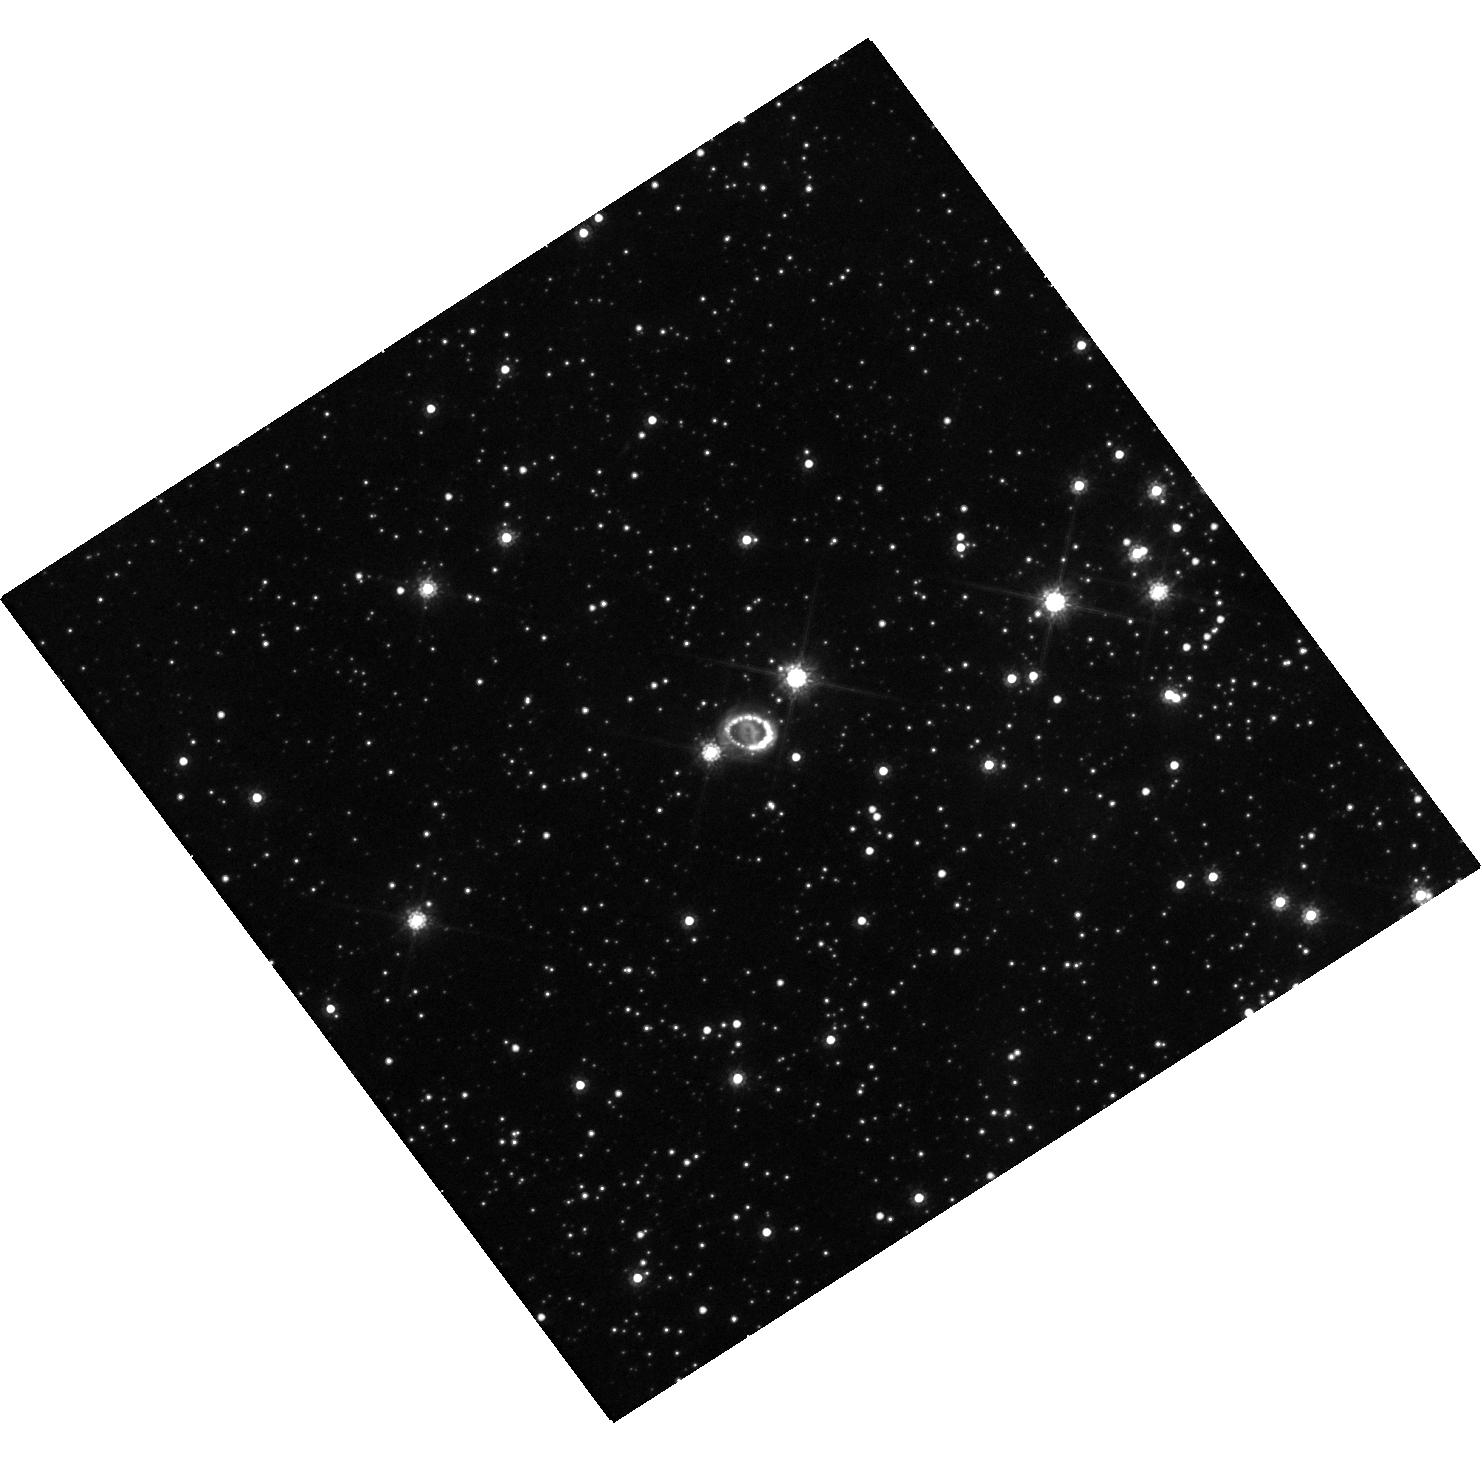
Target: SN-1987A. Instrument: WFC3/UVIS. Filter: F814W. Exposure: 18 min. Observation ID: hst_16789_01_wfc3_uvis_f814w_iemk01

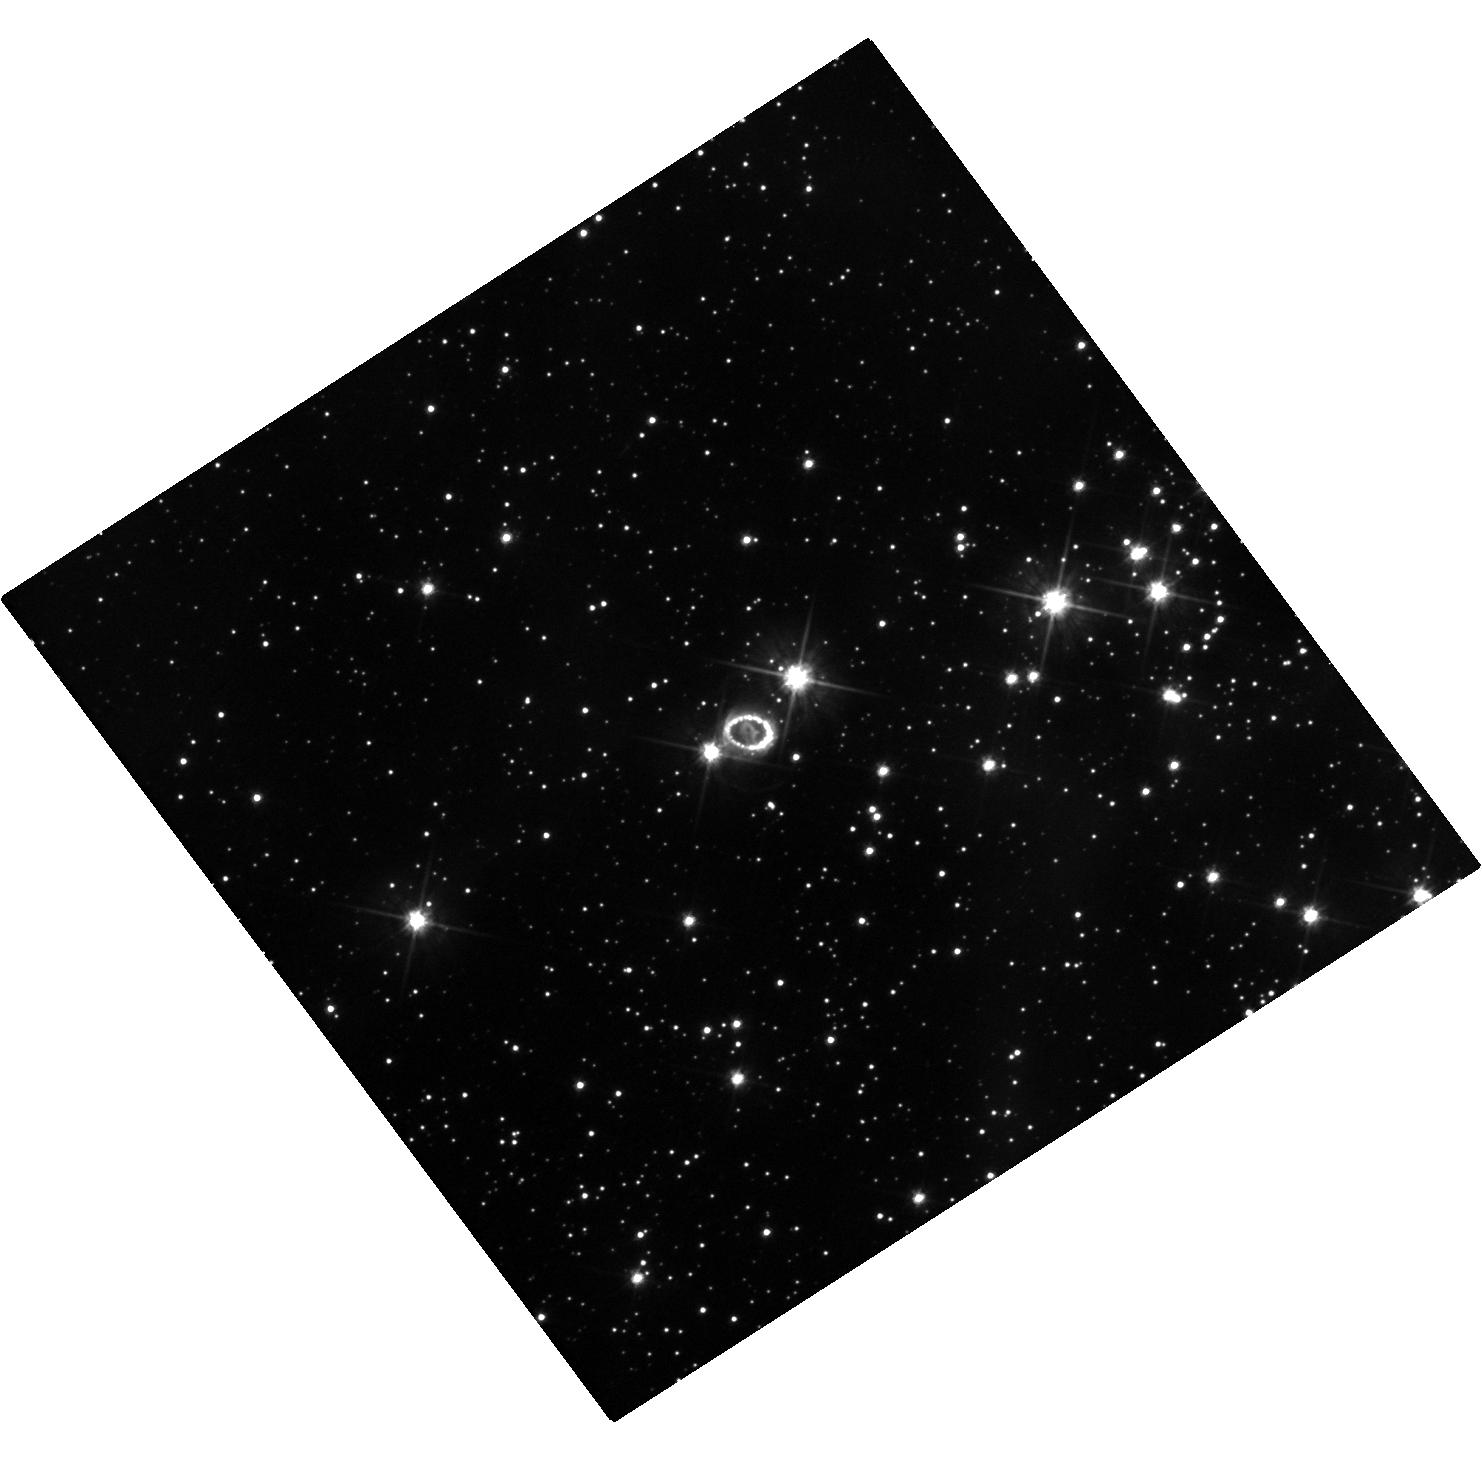
Target: SN-1987A. Instrument: WFC3/UVIS. Filter: F555W. Exposure: 18 min. Observation ID: hst_16789_01_wfc3_uvis_f555w_iemk01

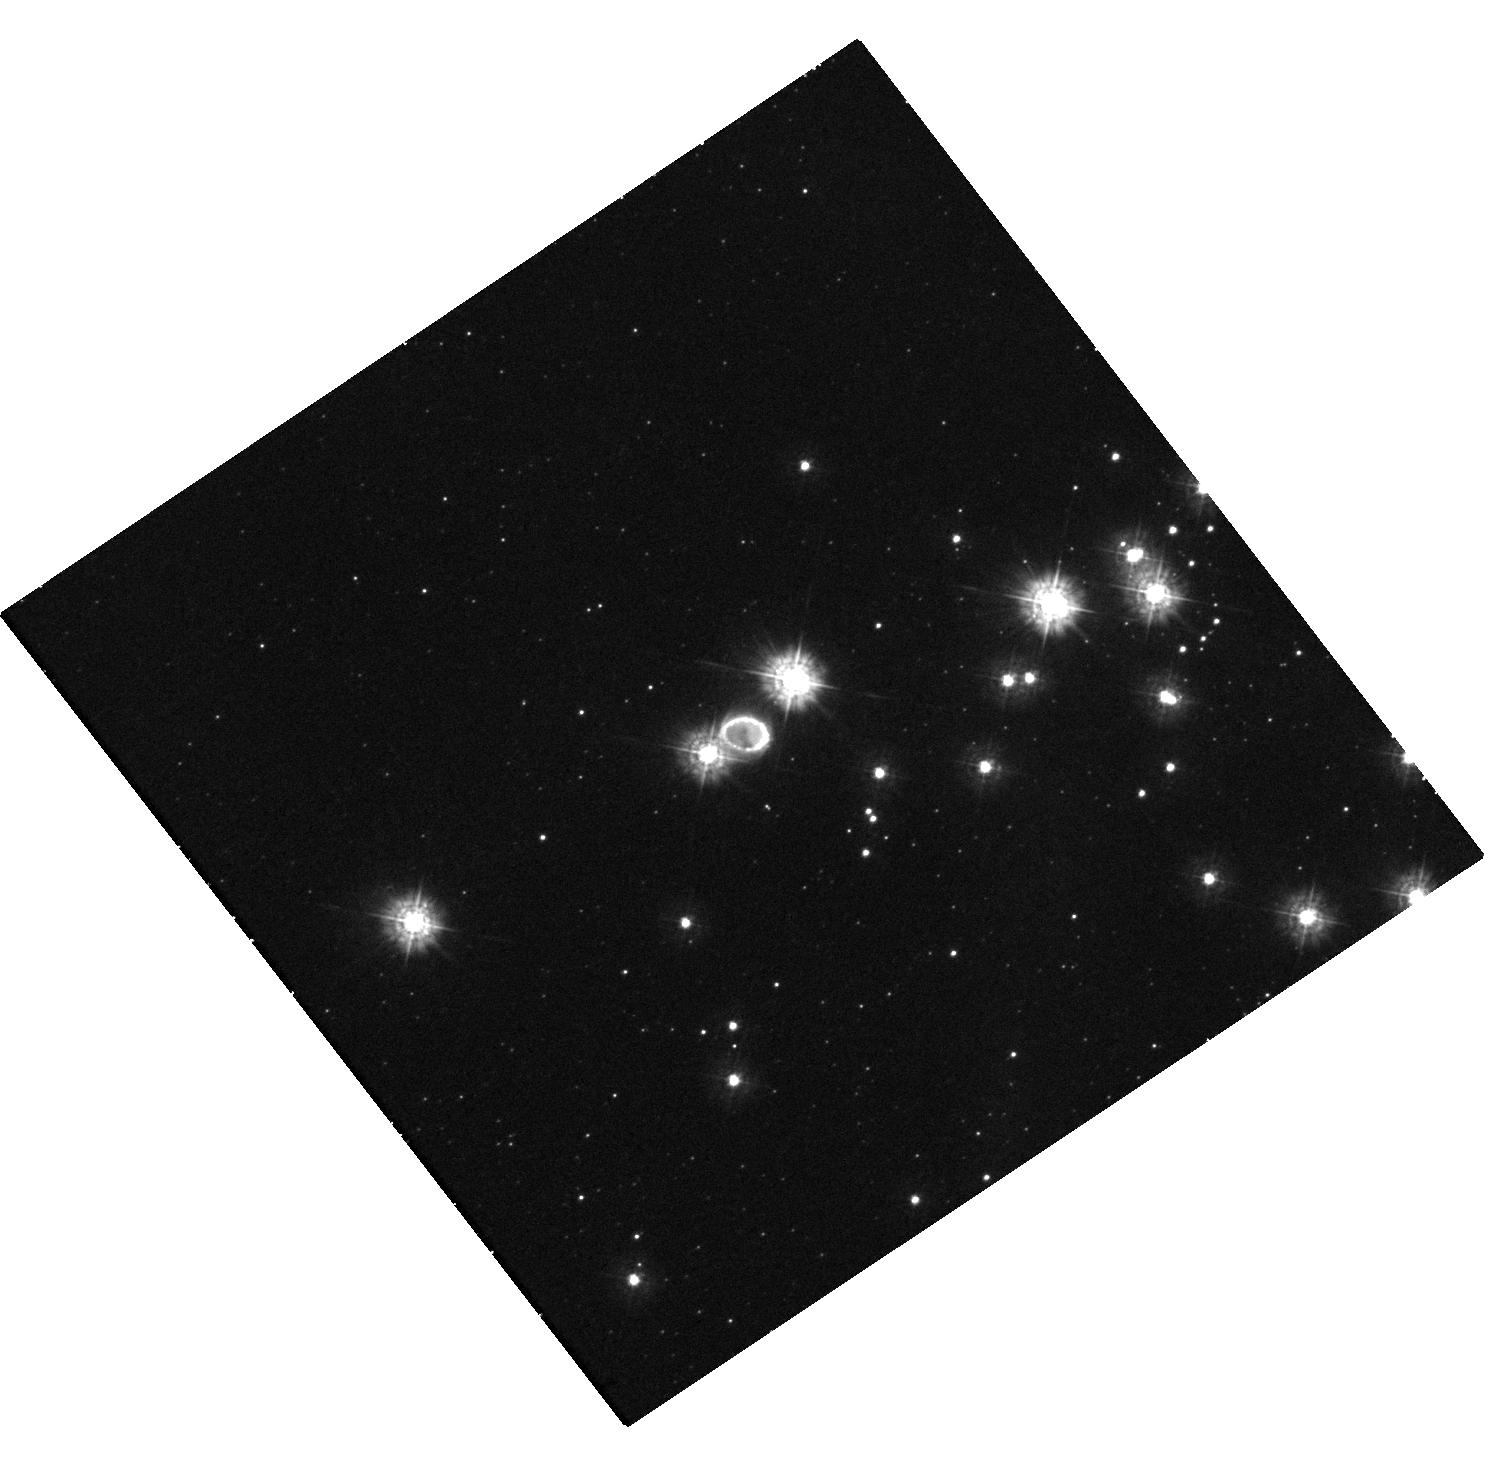
Target: SN-1987A. Instrument: WFC3/UVIS. Filter: F275W. Exposure: 47 min. Observation ID: hst_16789_03_wfc3_uvis_f275w_iemk03

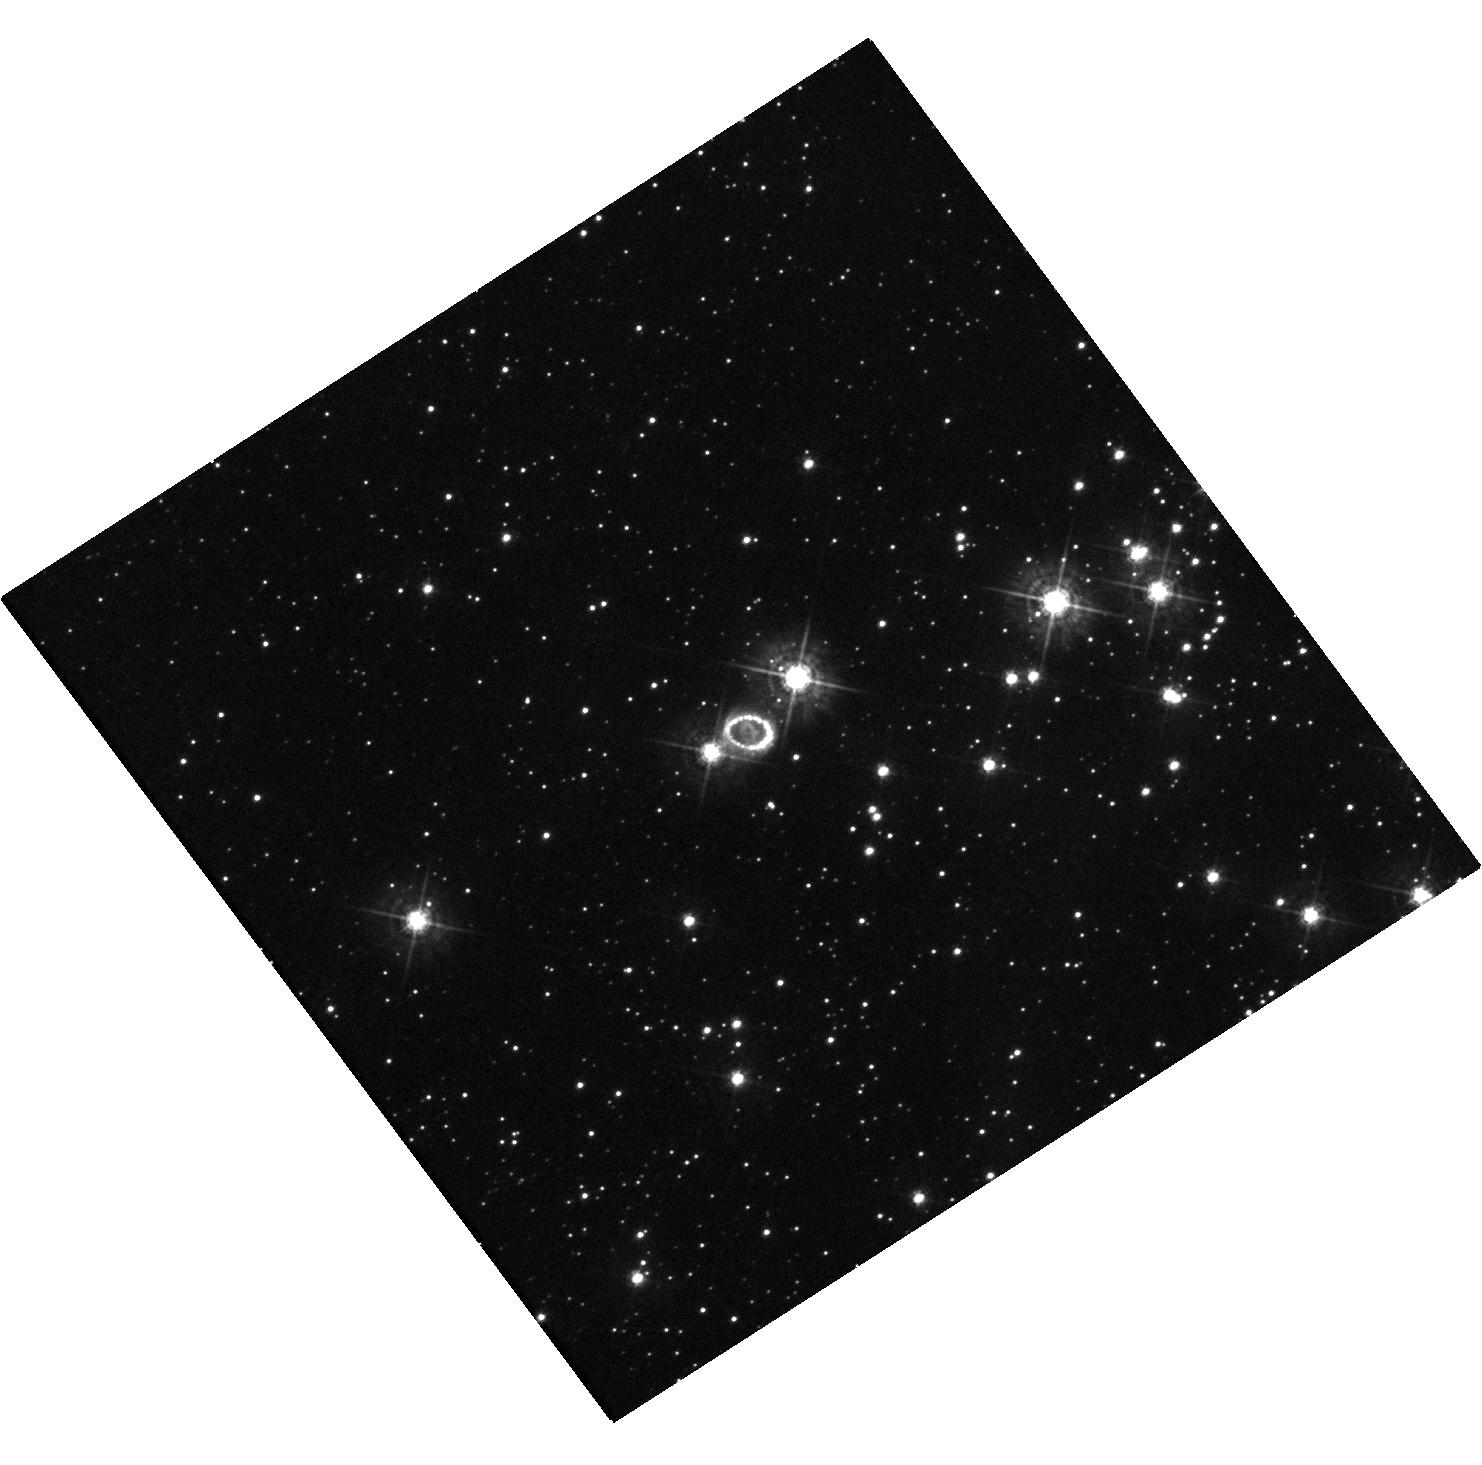
Target: SN-1987A. Instrument: WFC3/UVIS. Filter: F438W. Exposure: 20 min. Observation ID: hst_16789_01_wfc3_uvis_f438w_iemk01

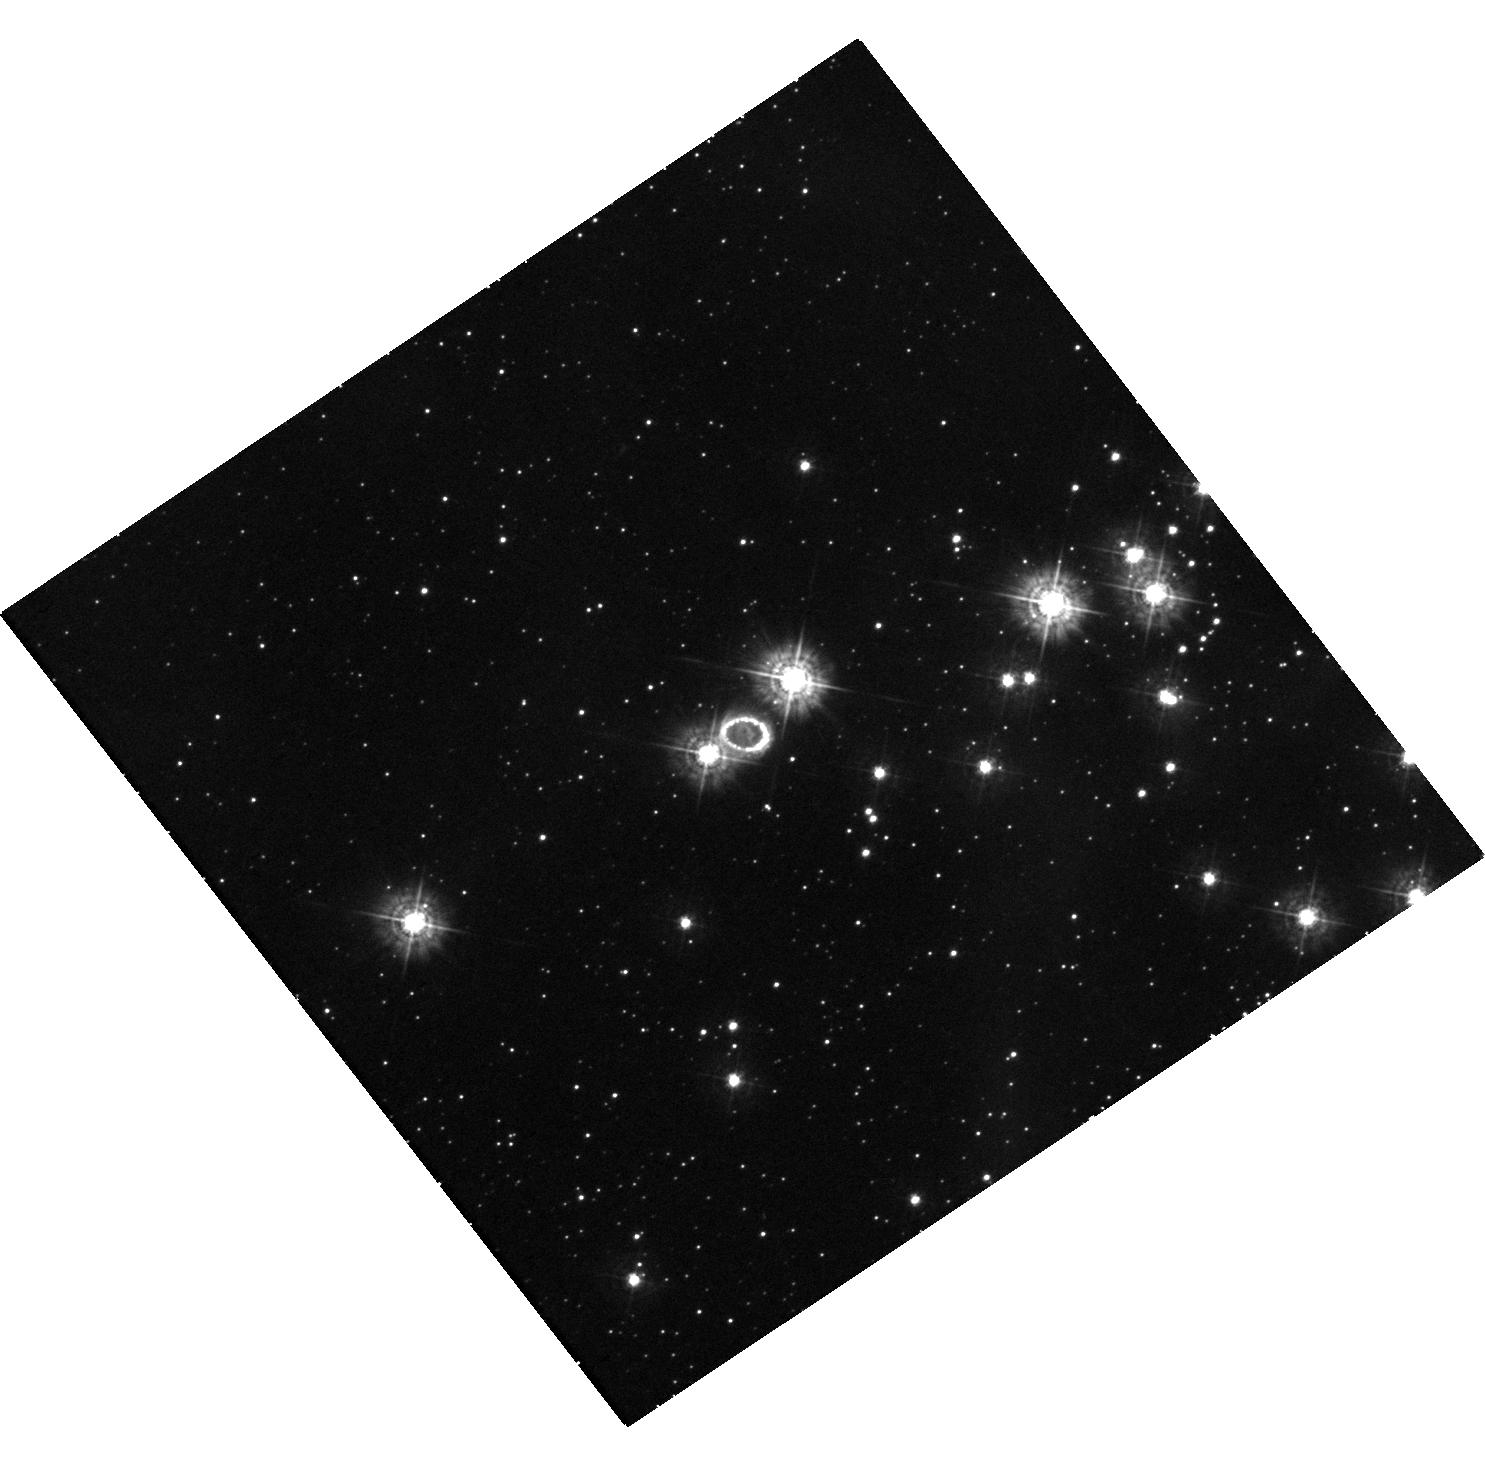
Target: SN-1987A. Instrument: WFC3/UVIS. Filter: F336W. Exposure: 43 min. Observation ID: hst_16789_03_wfc3_uvis_f336w_iemk03

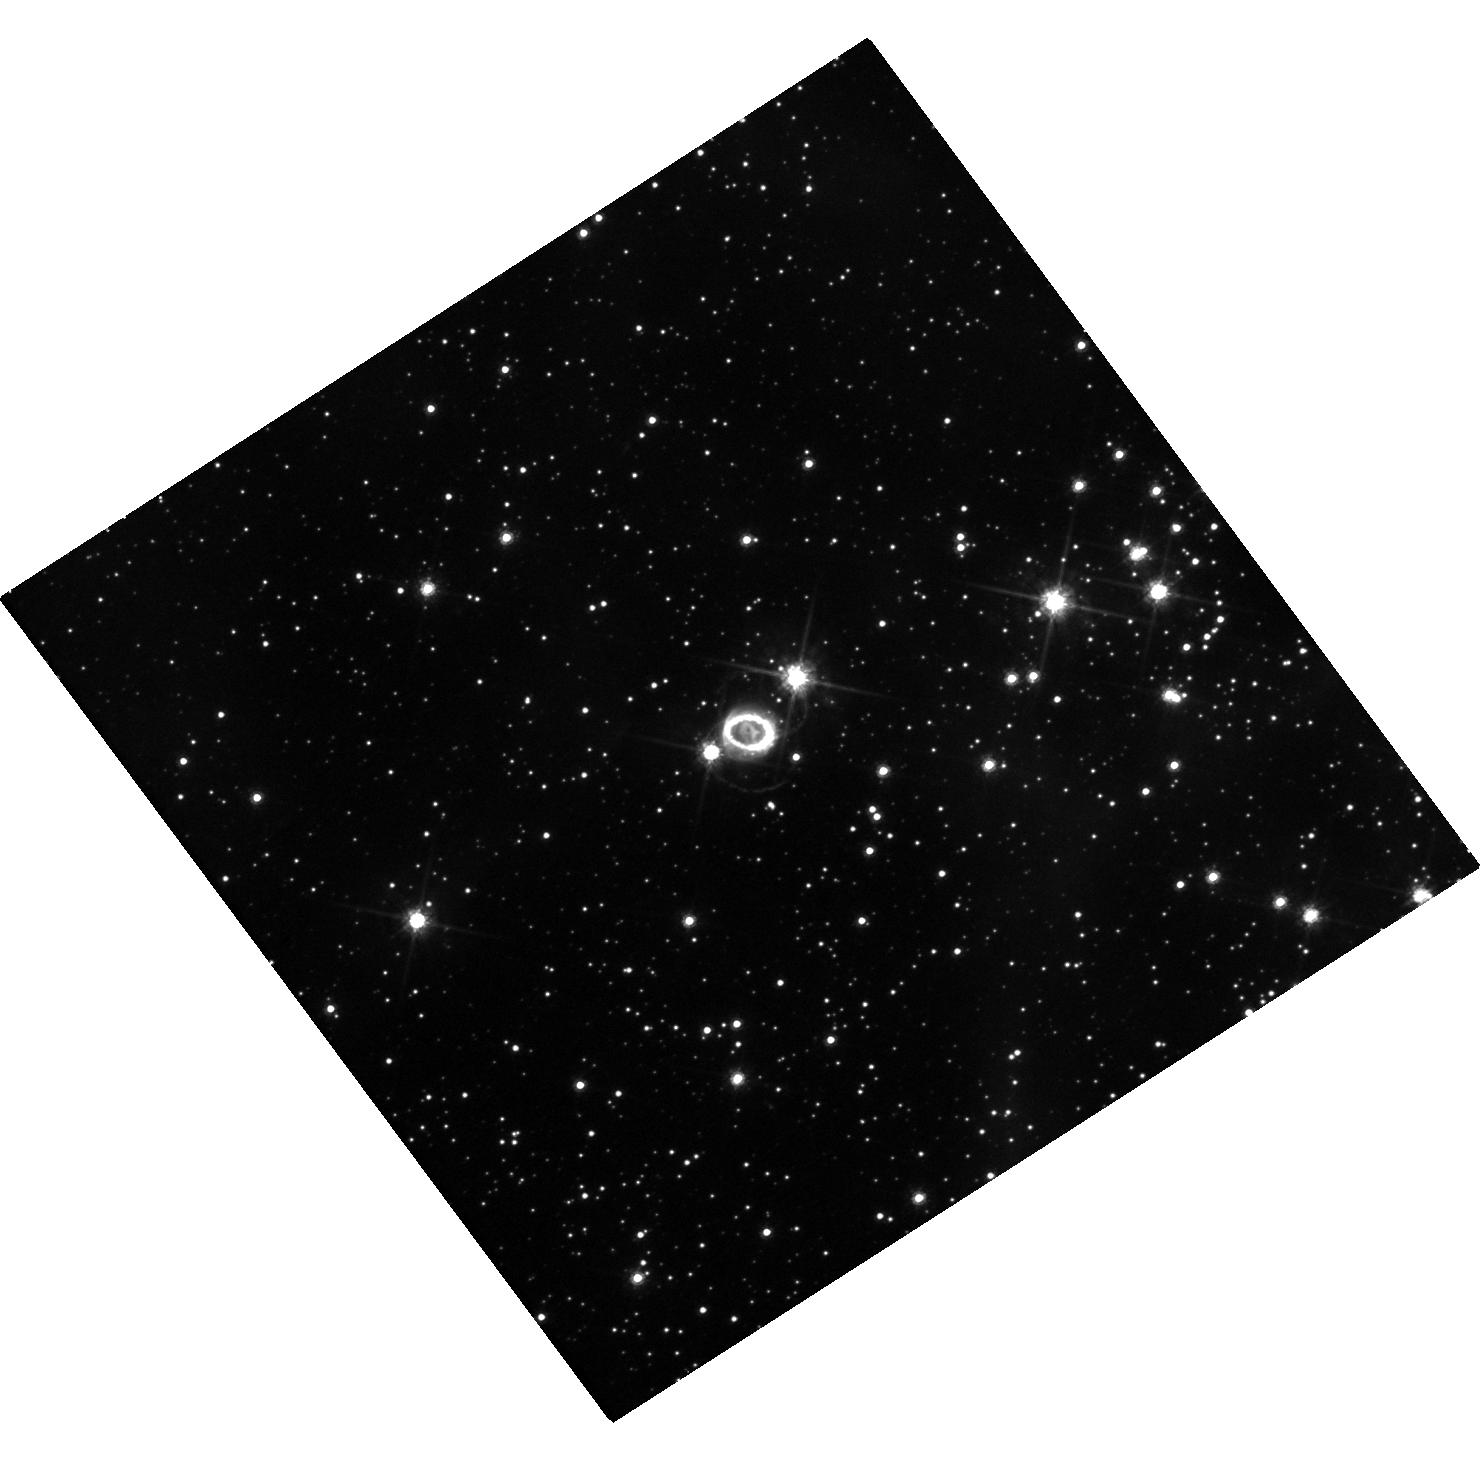
Target: SN-1987A. Instrument: WFC3/UVIS. Filter: F625W. Exposure: 18 min. Observation ID: hst_16789_01_wfc3_uvis_f625w_iemk01

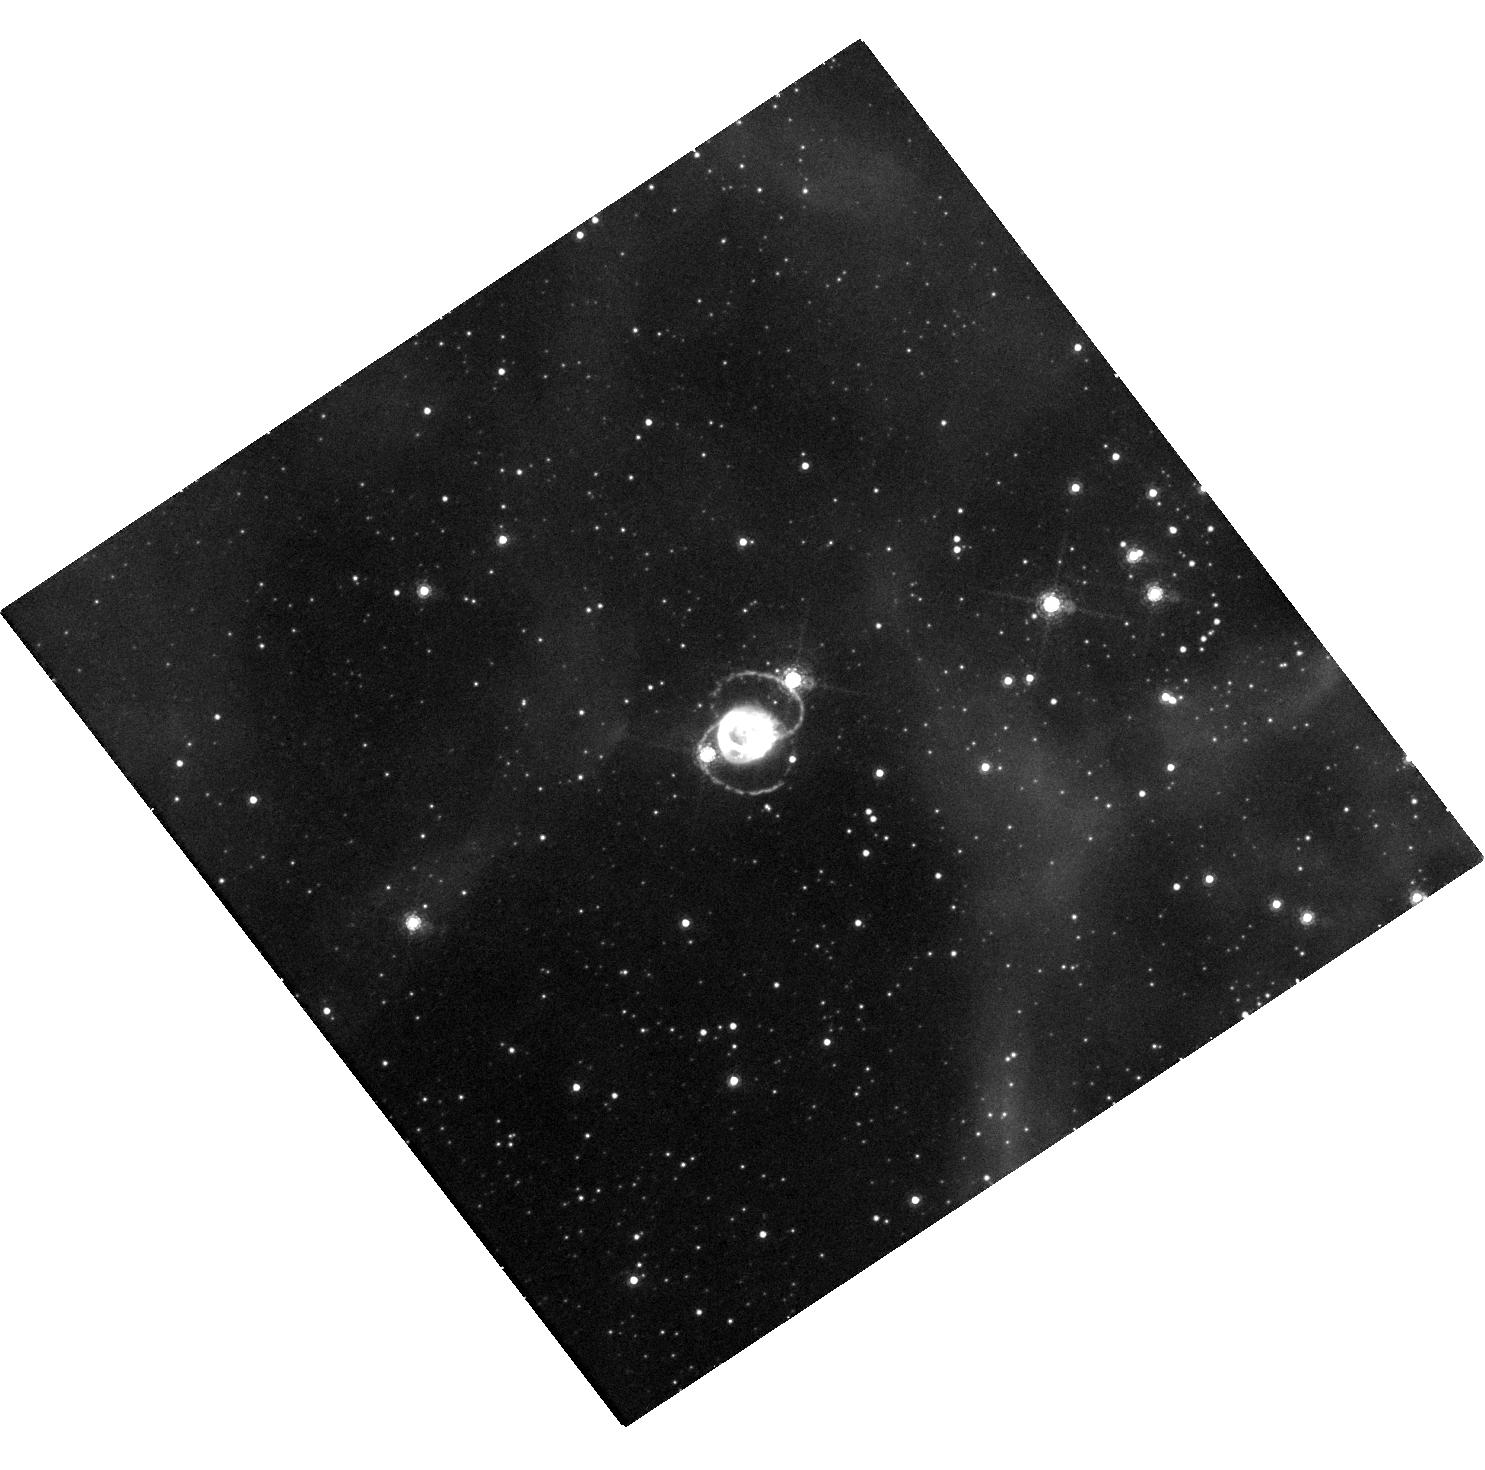
Target: SN-1987A. Instrument: WFC3/UVIS. Filter: F657N. Exposure: 43 min. Observation ID: hst_16789_02_wfc3_uvis_f657n_iemk02

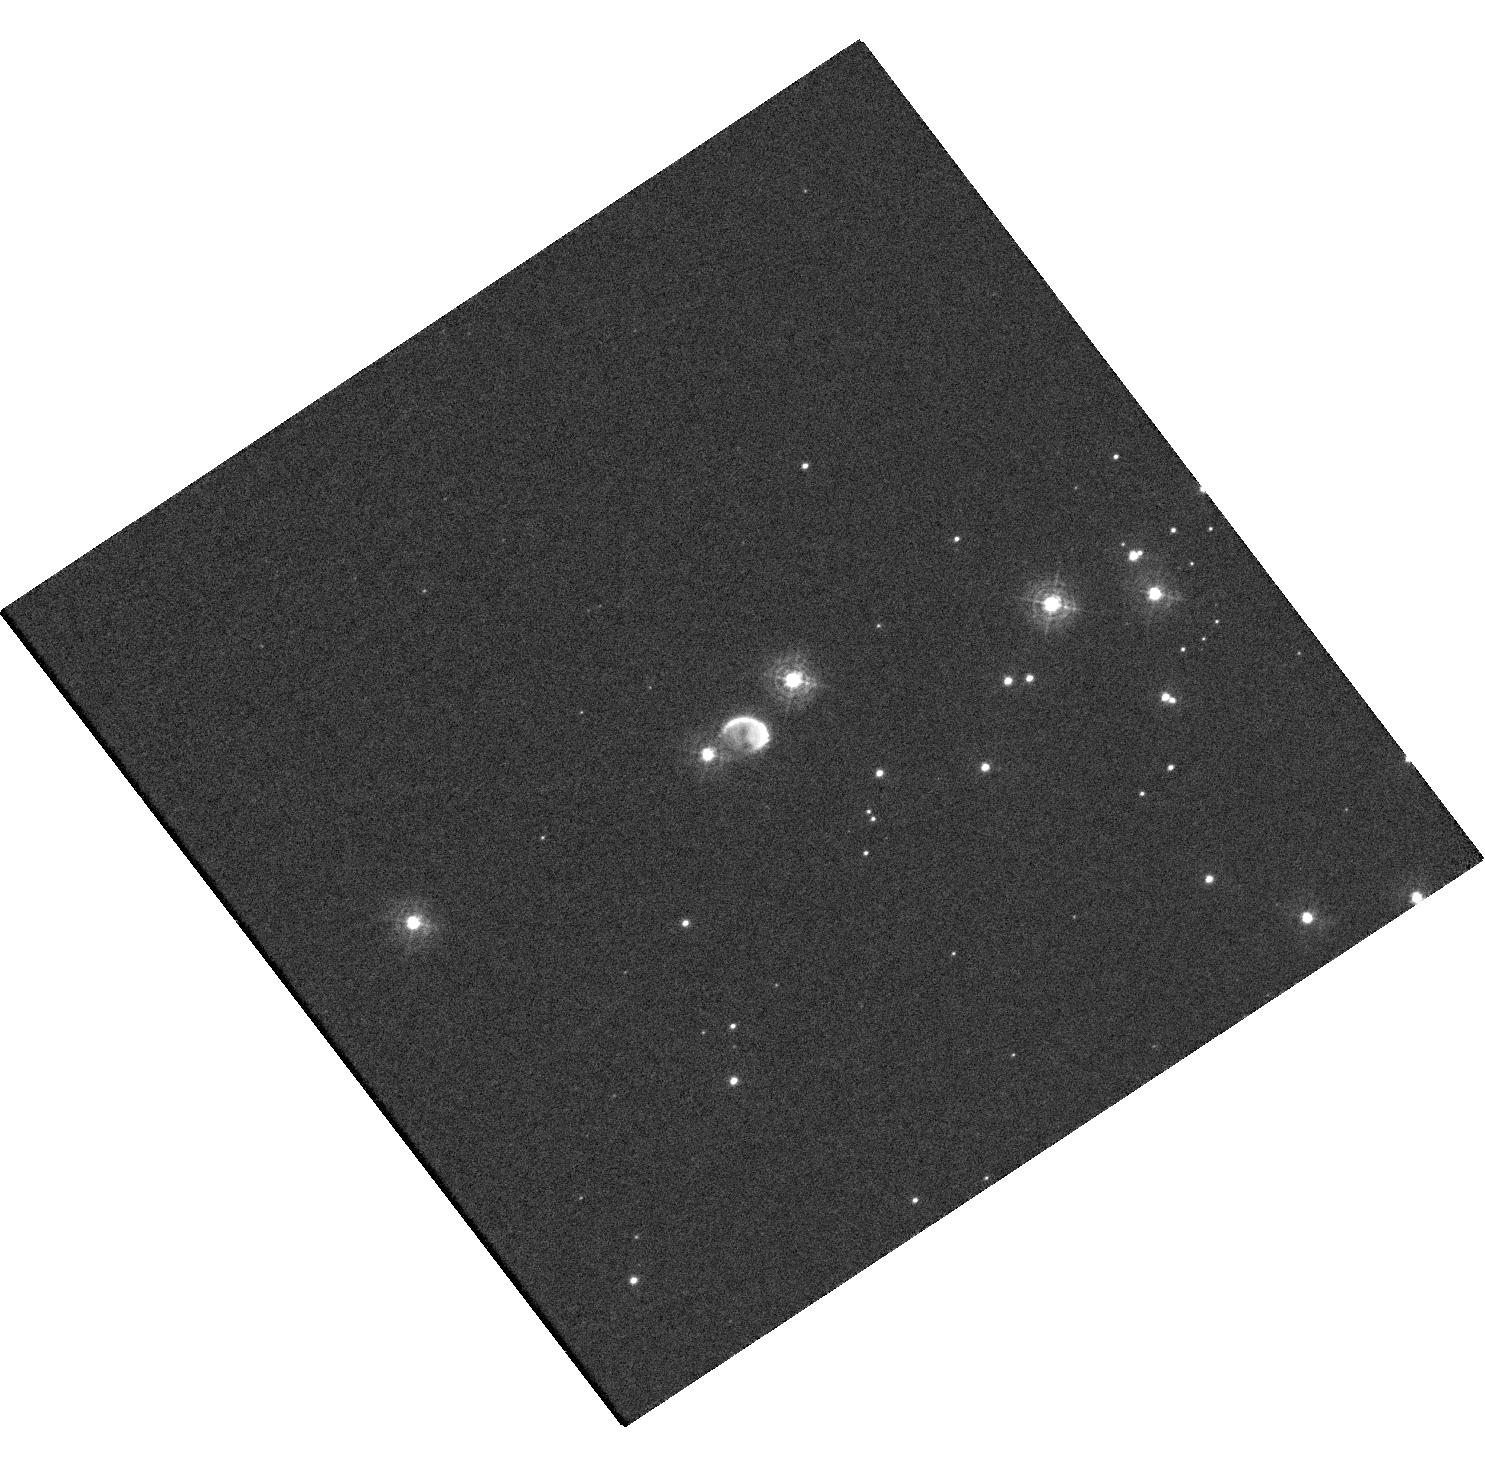
Target: SN-1987A. Instrument: WFC3/UVIS. Filter: F280N. Exposure: 1.6 h. Observation ID: hst_16789_02_wfc3_uvis_f280n_iemk02

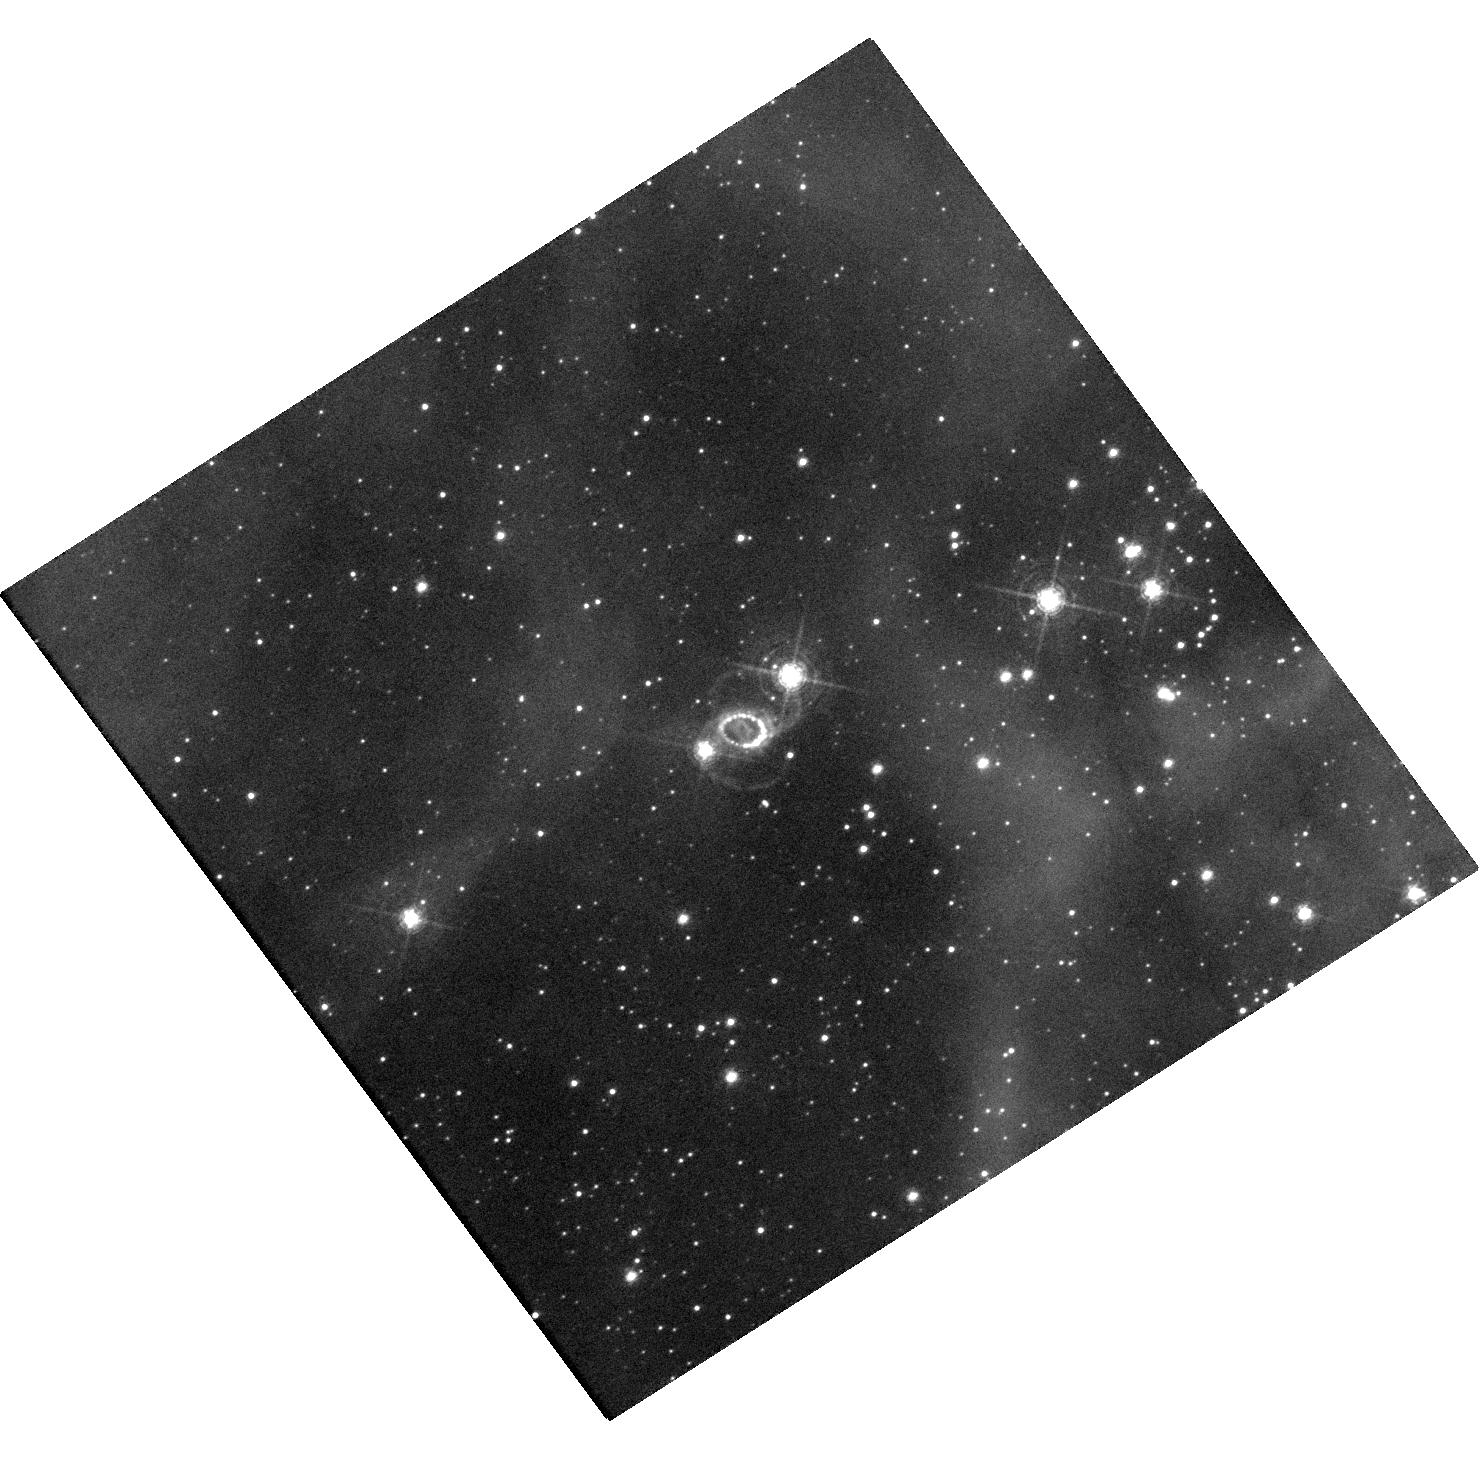
Target: SN-1987A. Instrument: WFC3/UVIS. Filter: F502N. Exposure: 1.6 h. Observation ID: hst_16789_04_wfc3_uvis_f502n_iemk04

The ever-changing face of SN 1987A (PI: Larsson, Josefin)

SN 1987A is the great supernova (SN) of the HST era. An unbroken string of observations is the essential tool for detecting change and establishing a uniform legacy archive. Recent imaging has shown dramatic changes in the ejecta and the interaction with the circumstellar material. After a steady increase in flux, the inner circumstellar ring reached a maximum in 2009 and is now fading rapidly as it is destroyed by shocks. At the same time, diffuse emission and new spots outside the inner ring are becoming visible, gradually revealing previously unseen material that extends toward the outer rings. Monitoring this emission is required to understand the formation of the rings and the mass-loss history of the progenitor star. In addition, the expanding innermost ejecta reveal asymmetries and mixing in the explosion. As the ejecta expand, X-rays from the inner ring penetrate into the metal-rich core, which results in a brightening in the optical band. We request imaging in narrow and broad filters over the next three cycles to follow these developments. Annual observations are needed to monitor the rapid evolution of the shocks. Imaging in additional filters in one of the cycles will provide flux measurements crucial to estimating the energy budget of the ejecta, that, perhaps, will begin to reveal the elusive compact object. The HST observations have a unique blend of photometric fidelity and angular resolution that make them the indispensable partner to ongoing X-ray, sub-mm ALMA, and ground-based optical/NIR observations. They are also an important complement to the JWST GTO observations in 2022.